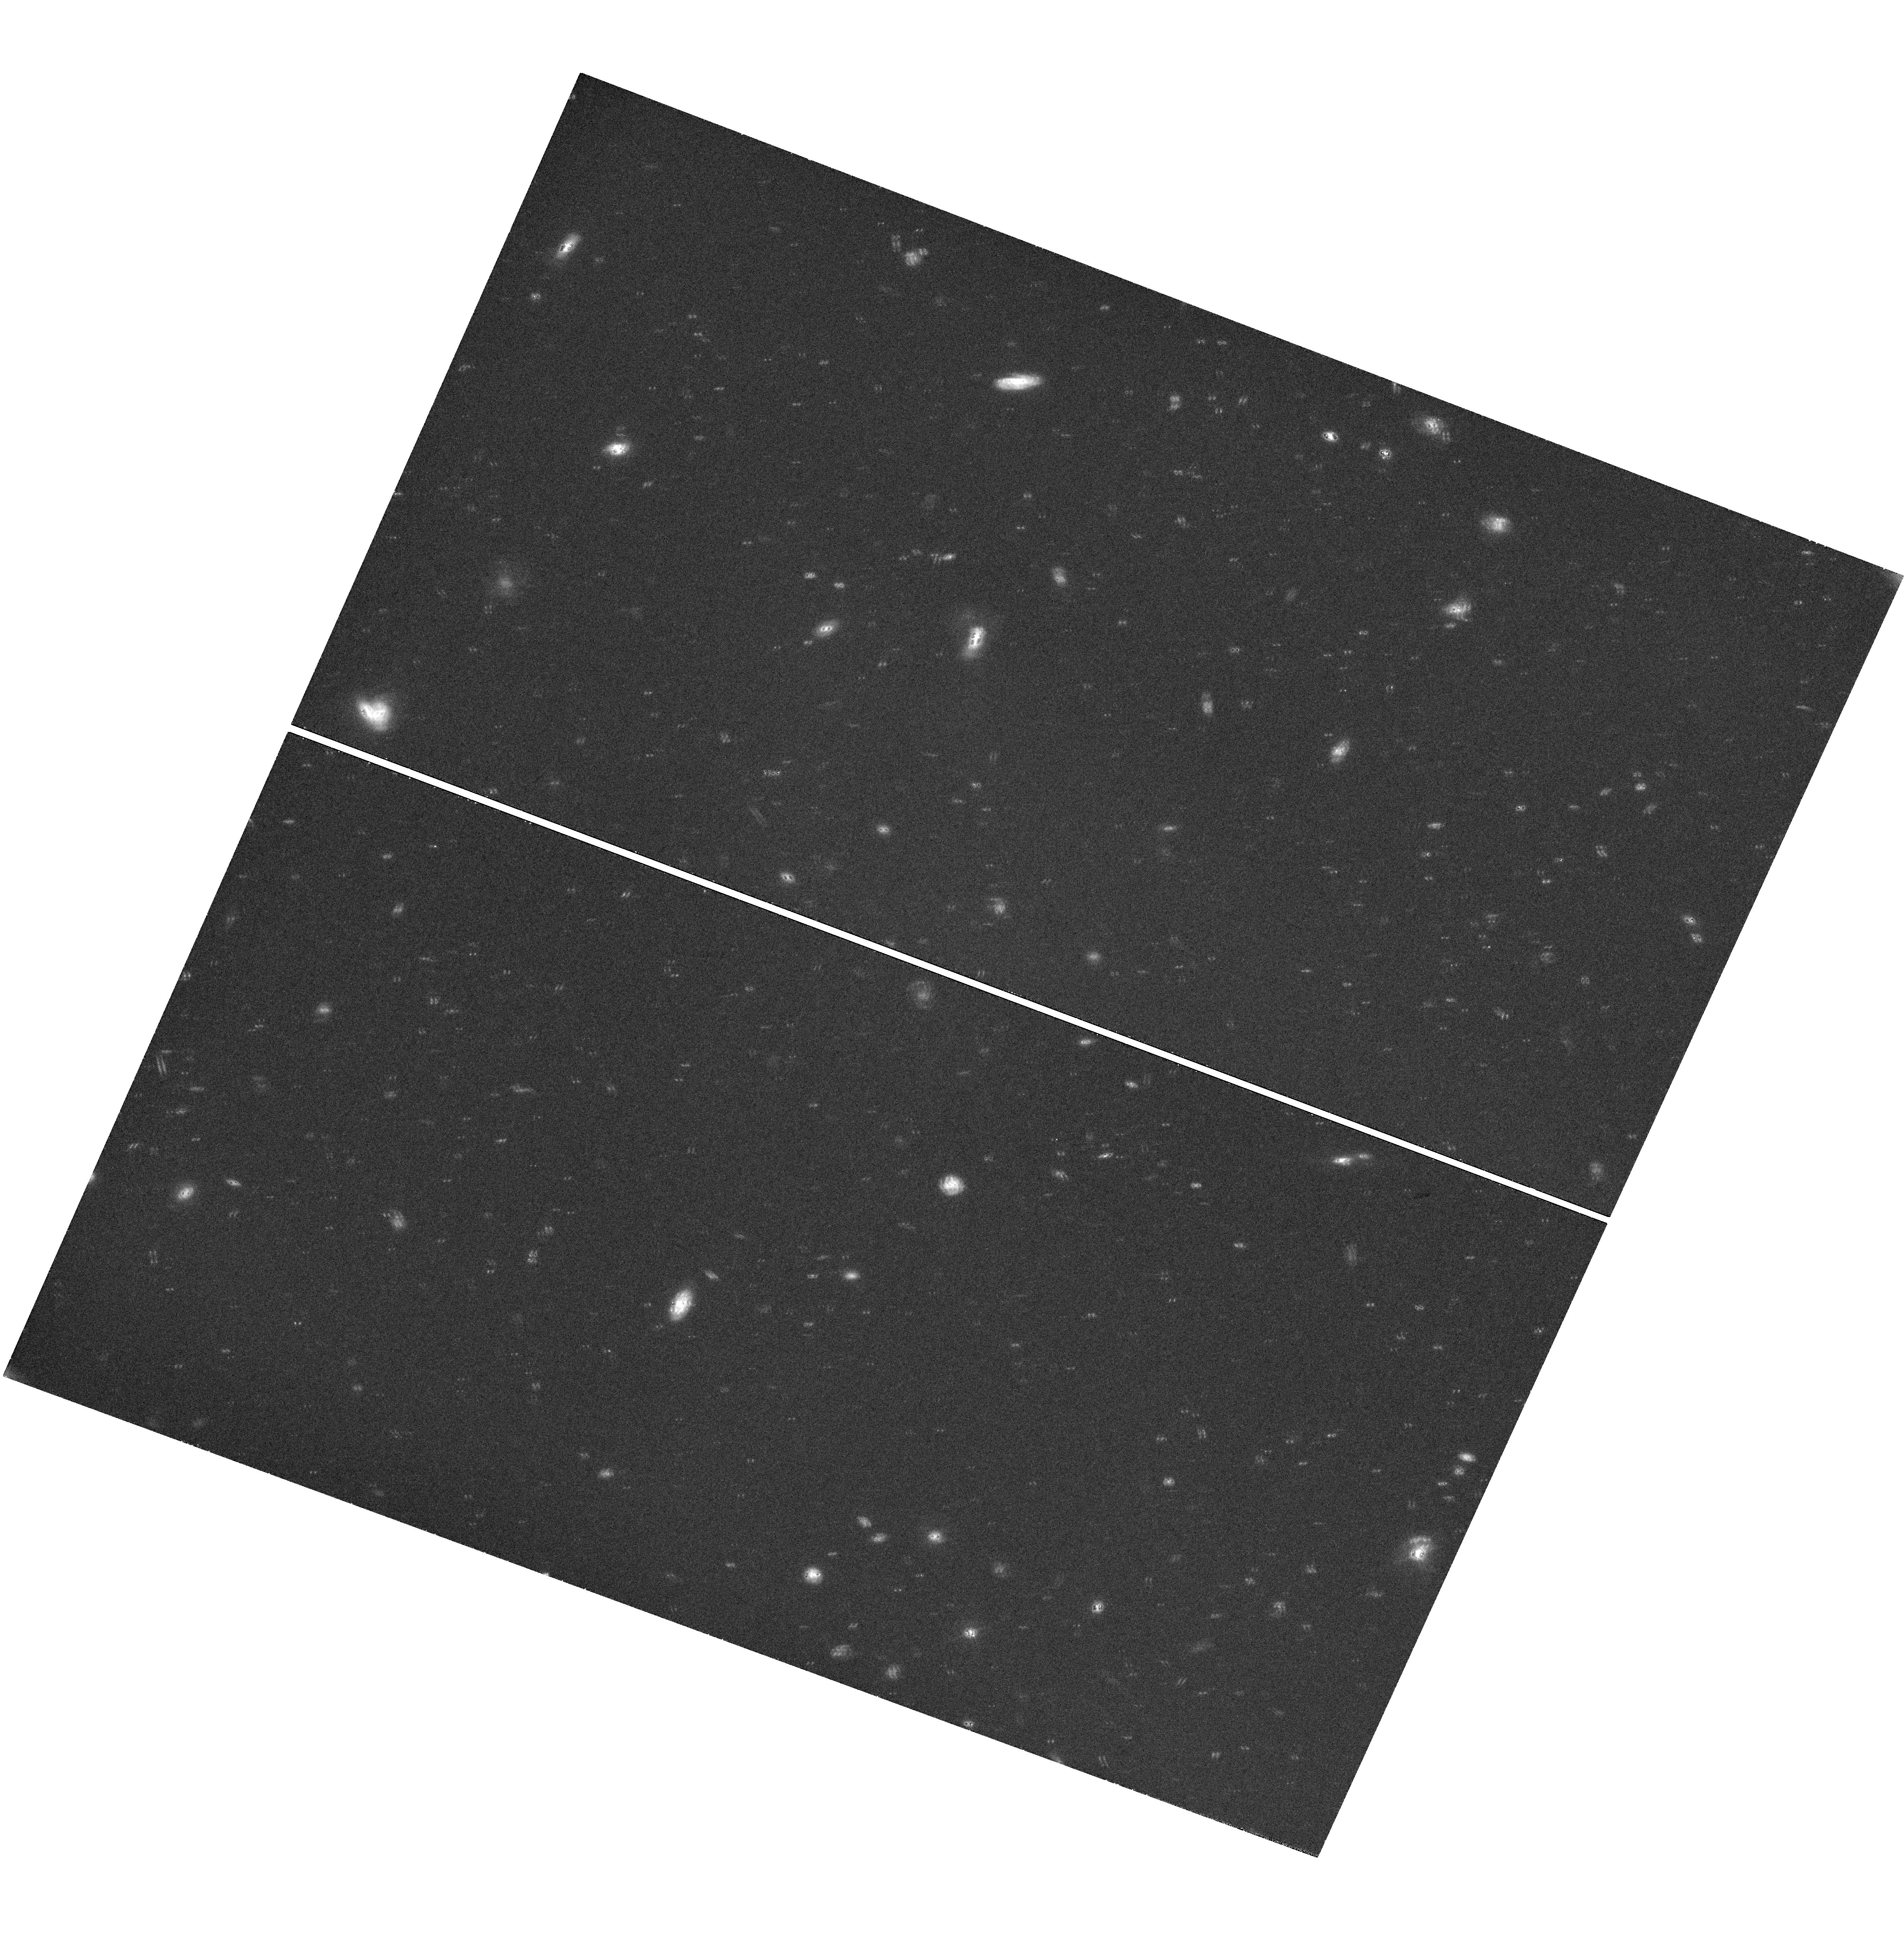
Target: GRB-130427A
Instrument: WFC3/UVIS
Filter: F606W
Exposure: 1.4 h
Observation ID: hst_13951_01_wfc3_uvis_f606w_icsd01

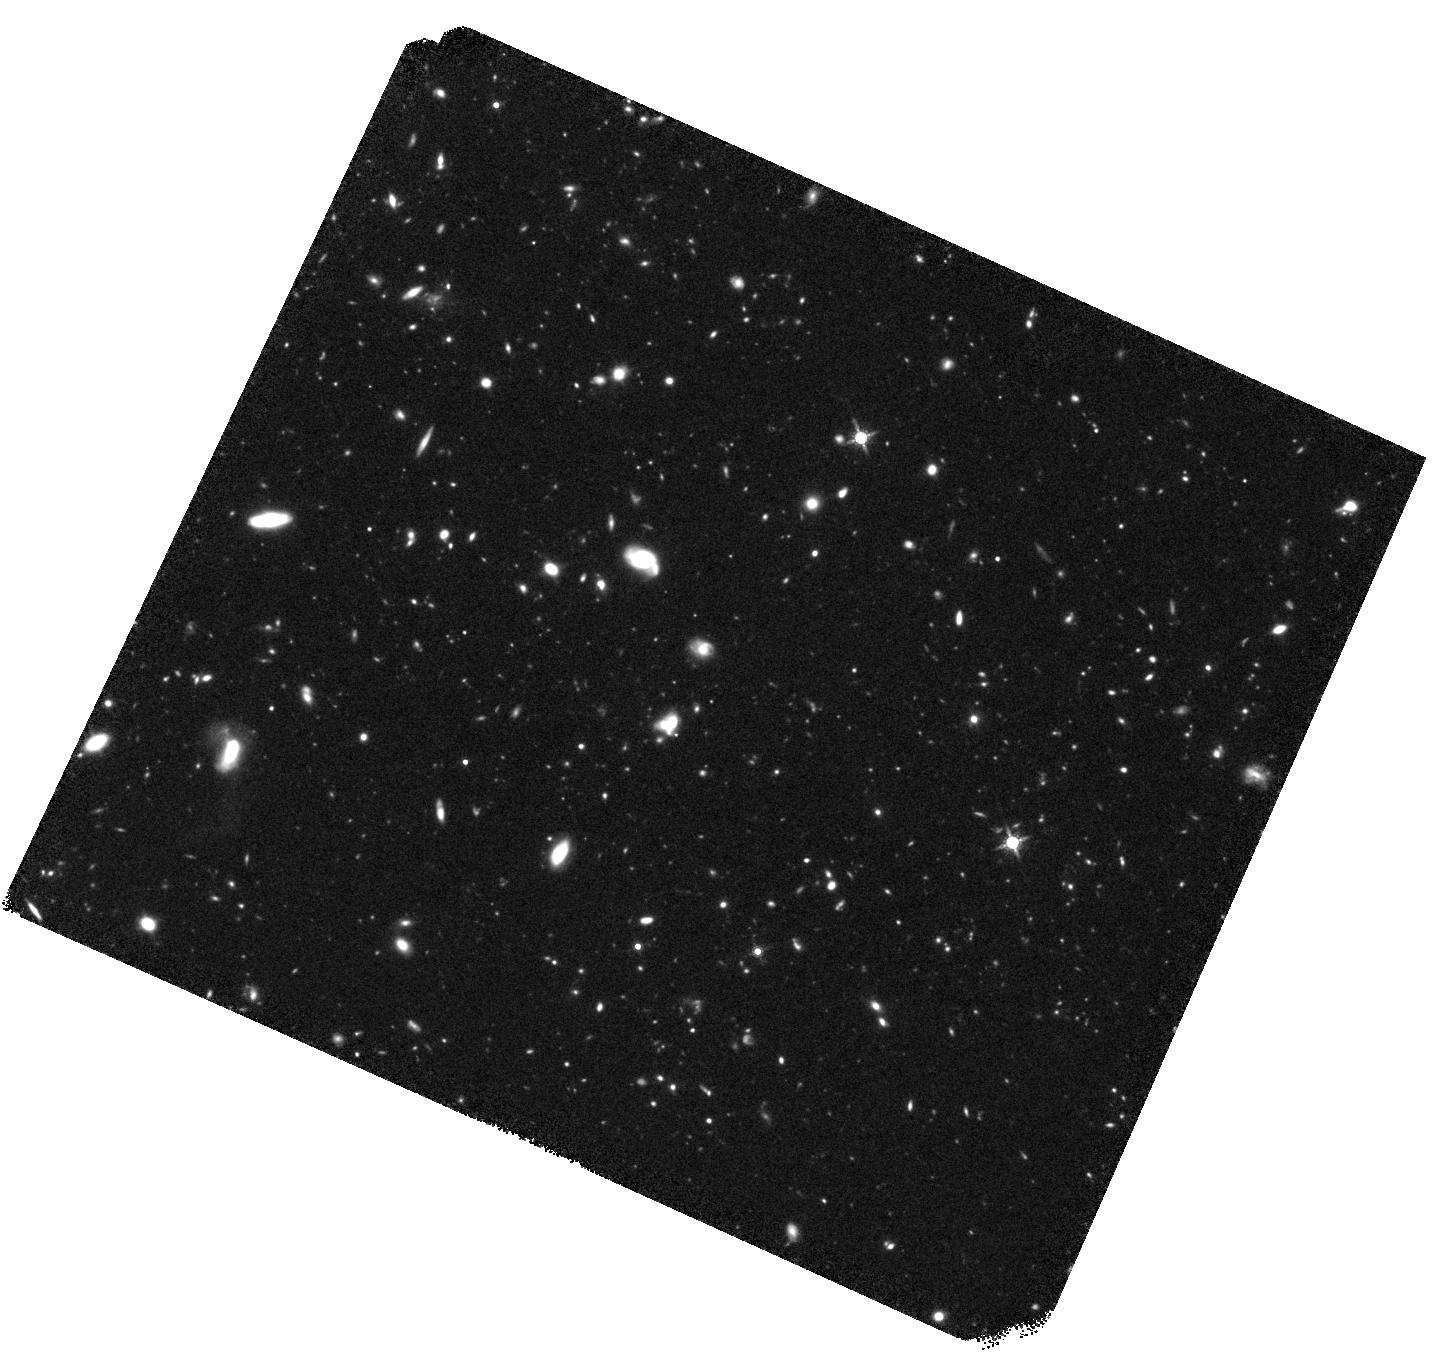
Target: GRB-130427A
Instrument: WFC3/IR
Filter: F160W
Exposure: 2.2 h
Observation ID: hst_13951_01_wfc3_ir_f160w_icsd01

The Burst of the Century (PI: Fruchter, Andrew S.)

The extraordinarily bright GRB 130427A has provided a multiwavelength data set unprecedented in the history of the field. However the light curve of this burst, like that of the large majority of LAT bursts, shows a puzzling lack of a jet break (the hallmark of a collimated outflow). We propose to continue our long-term monitoring of this GRB through to the end of 2015. A detection of a jet break will give us a direct measure of the absolute energy of the burst; its absence will effectively rule out a rotating neutron star as the central engine of the GRB.